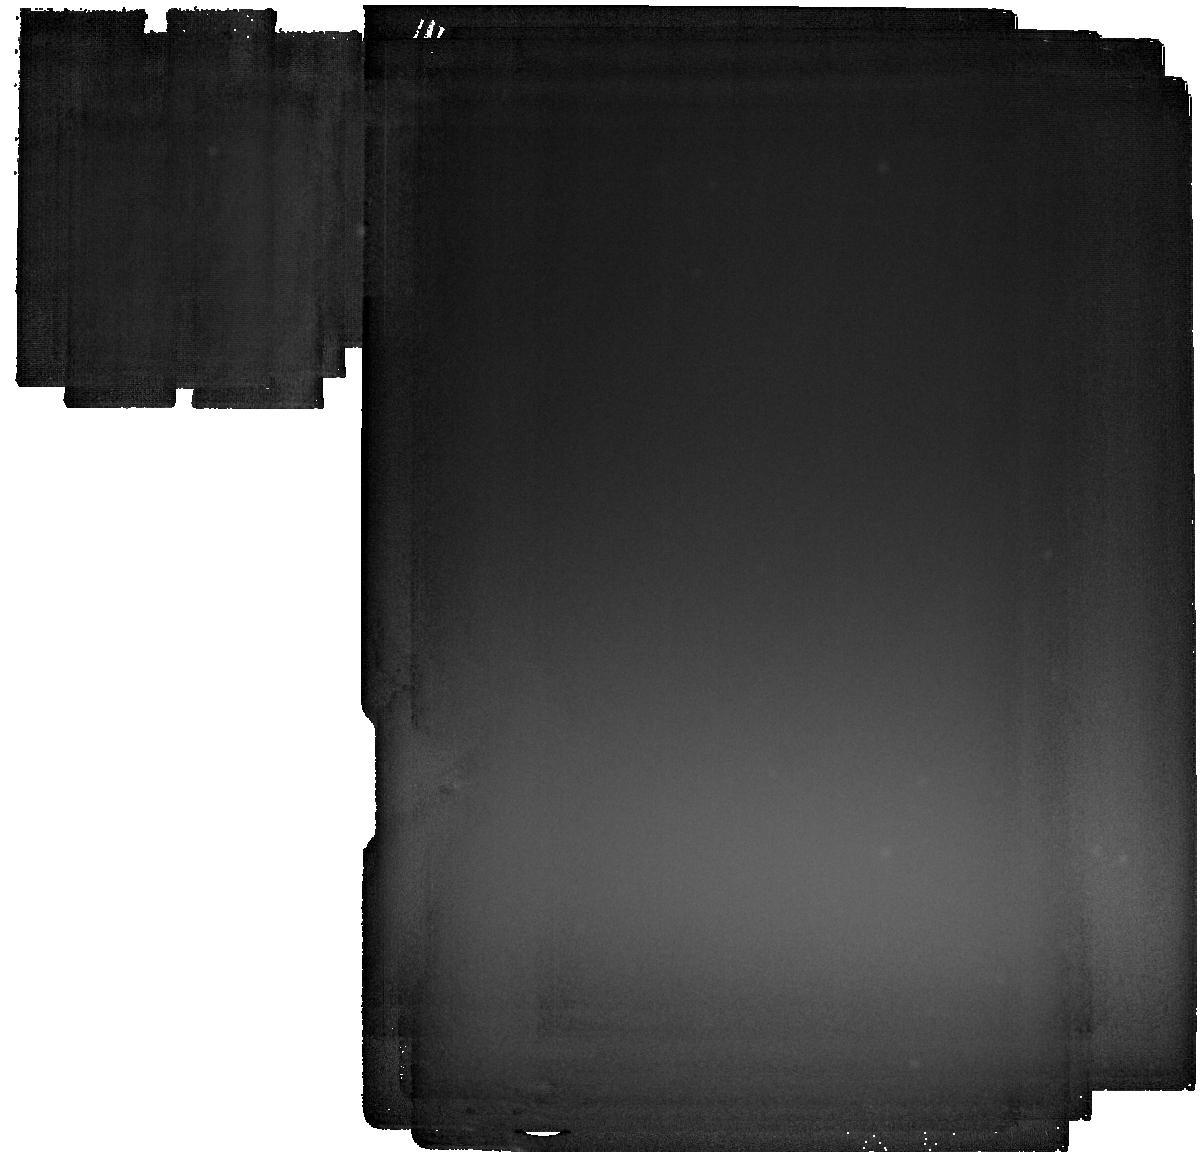
Target: XTEJ1118+480
Instrument: MIRI
Filter: F2550W
Exposure: 35 min
Observation ID: jw03832-o002_t002_miri_f2550w

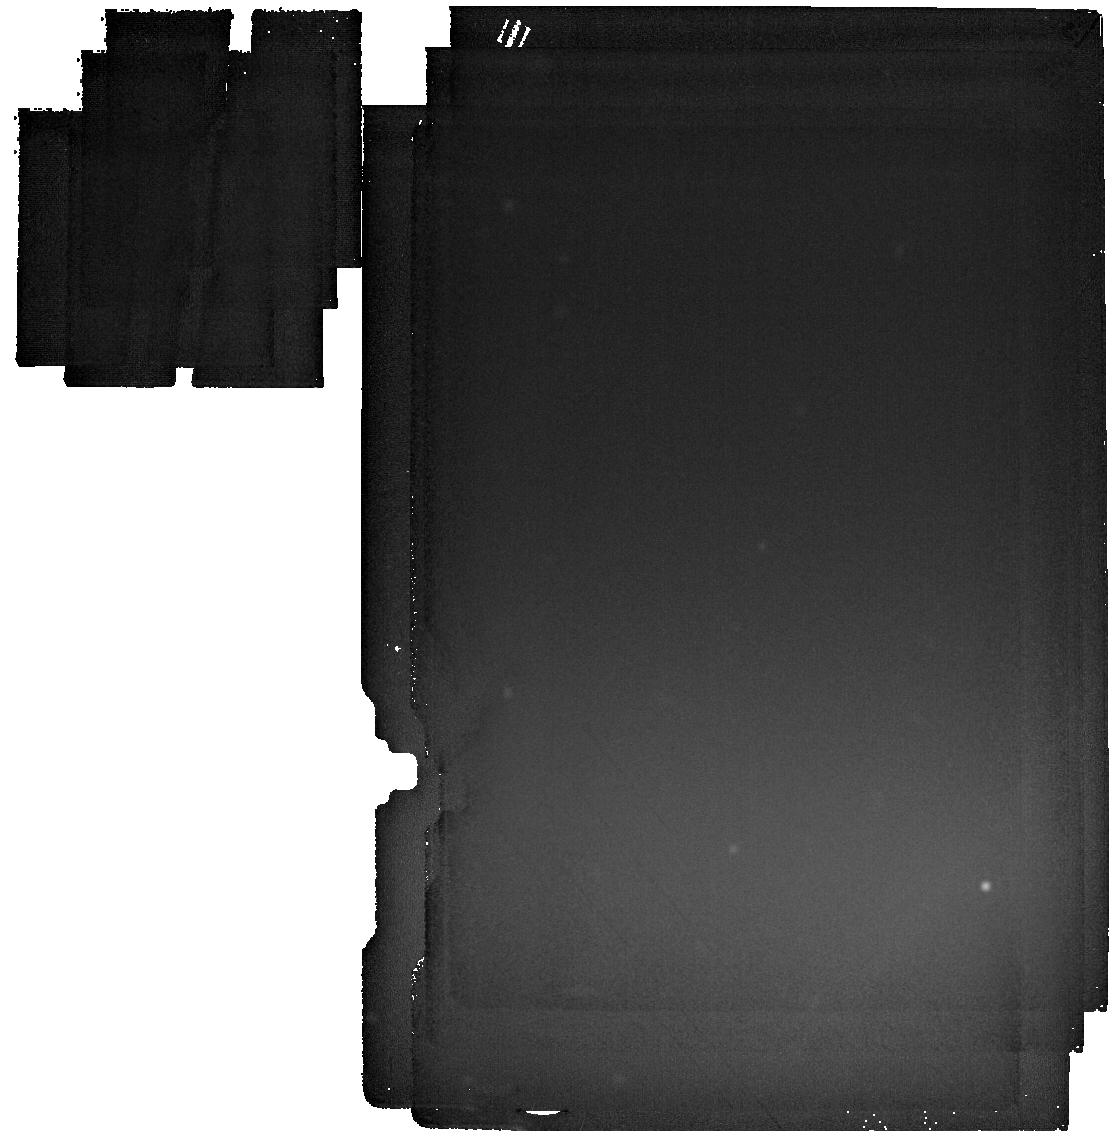
Target: A0620-00
Instrument: MIRI
Filter: F2550W
Exposure: 14 min
Observation ID: jw03832-o001_t001_miri_f2550w

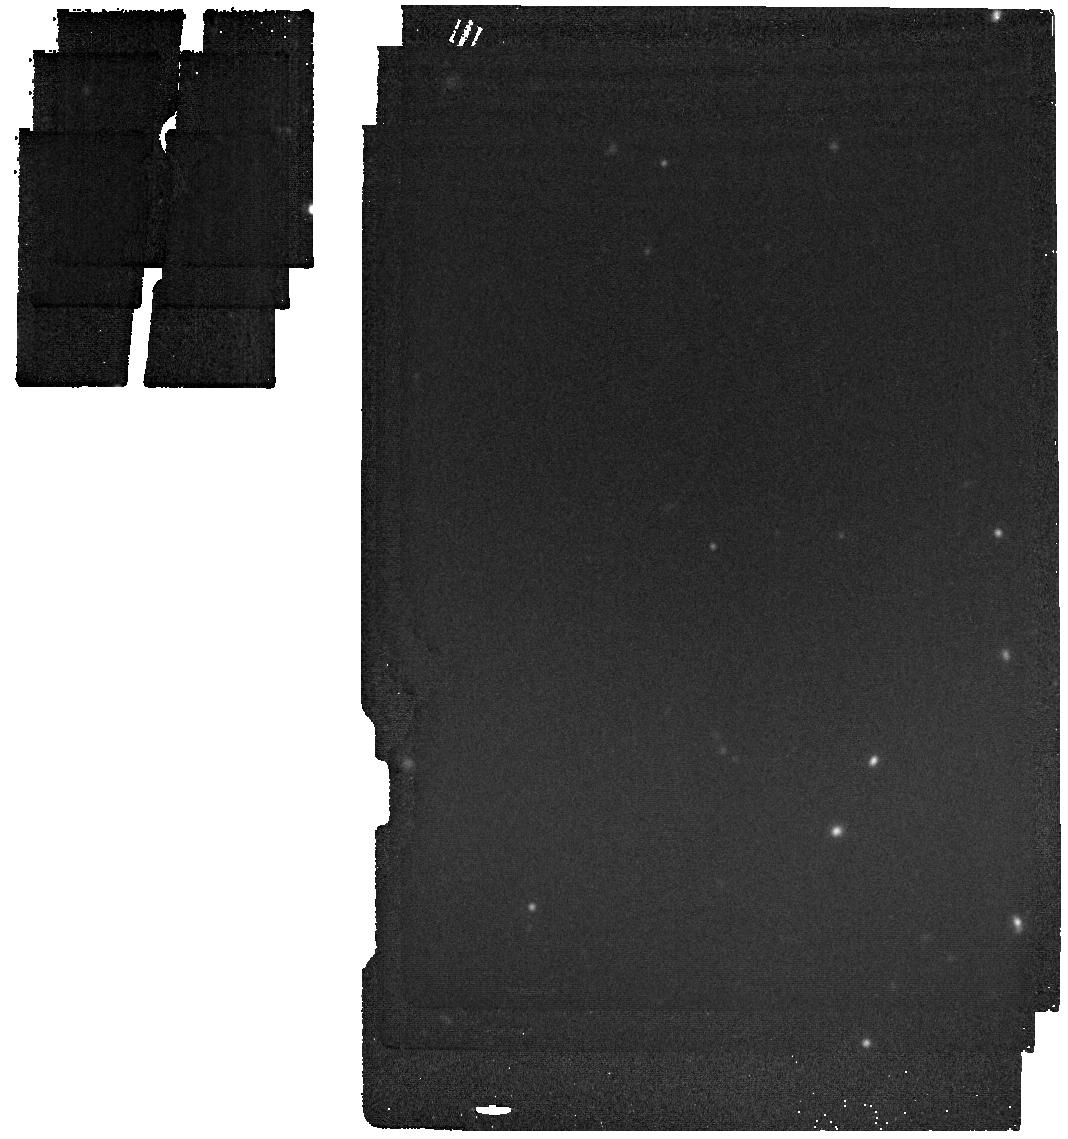
Target: XTEJ1118+480
Instrument: MIRI
Filter: F1800W
Exposure: 4 min
Observation ID: jw03832-o002_t002_miri_f1800w

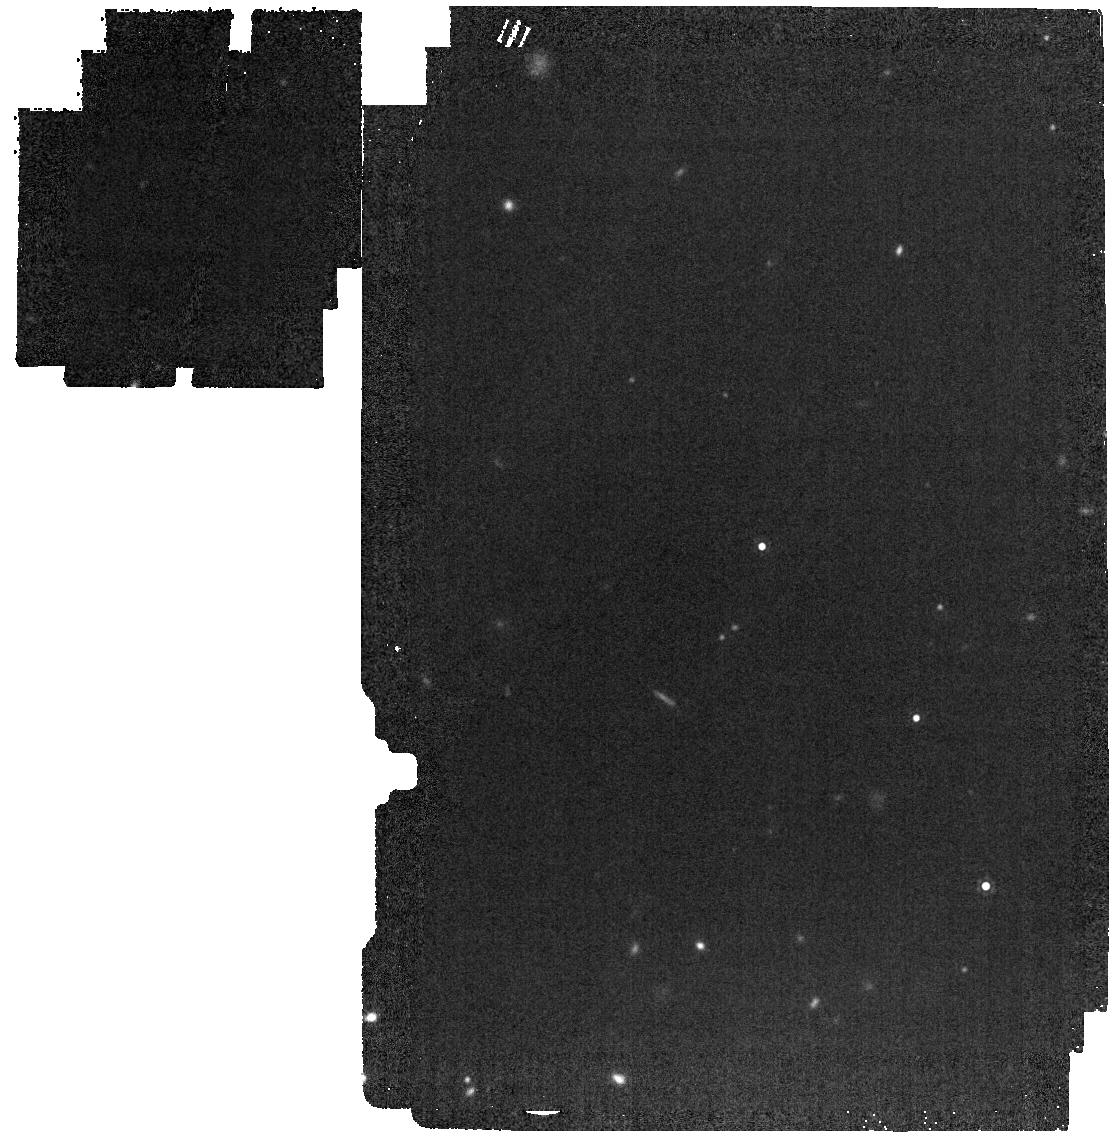
Target: A0620-00
Instrument: MIRI
Filter: F1500W
Exposure: 1 min
Observation ID: jw03832-o001_t001_miri_f1500w

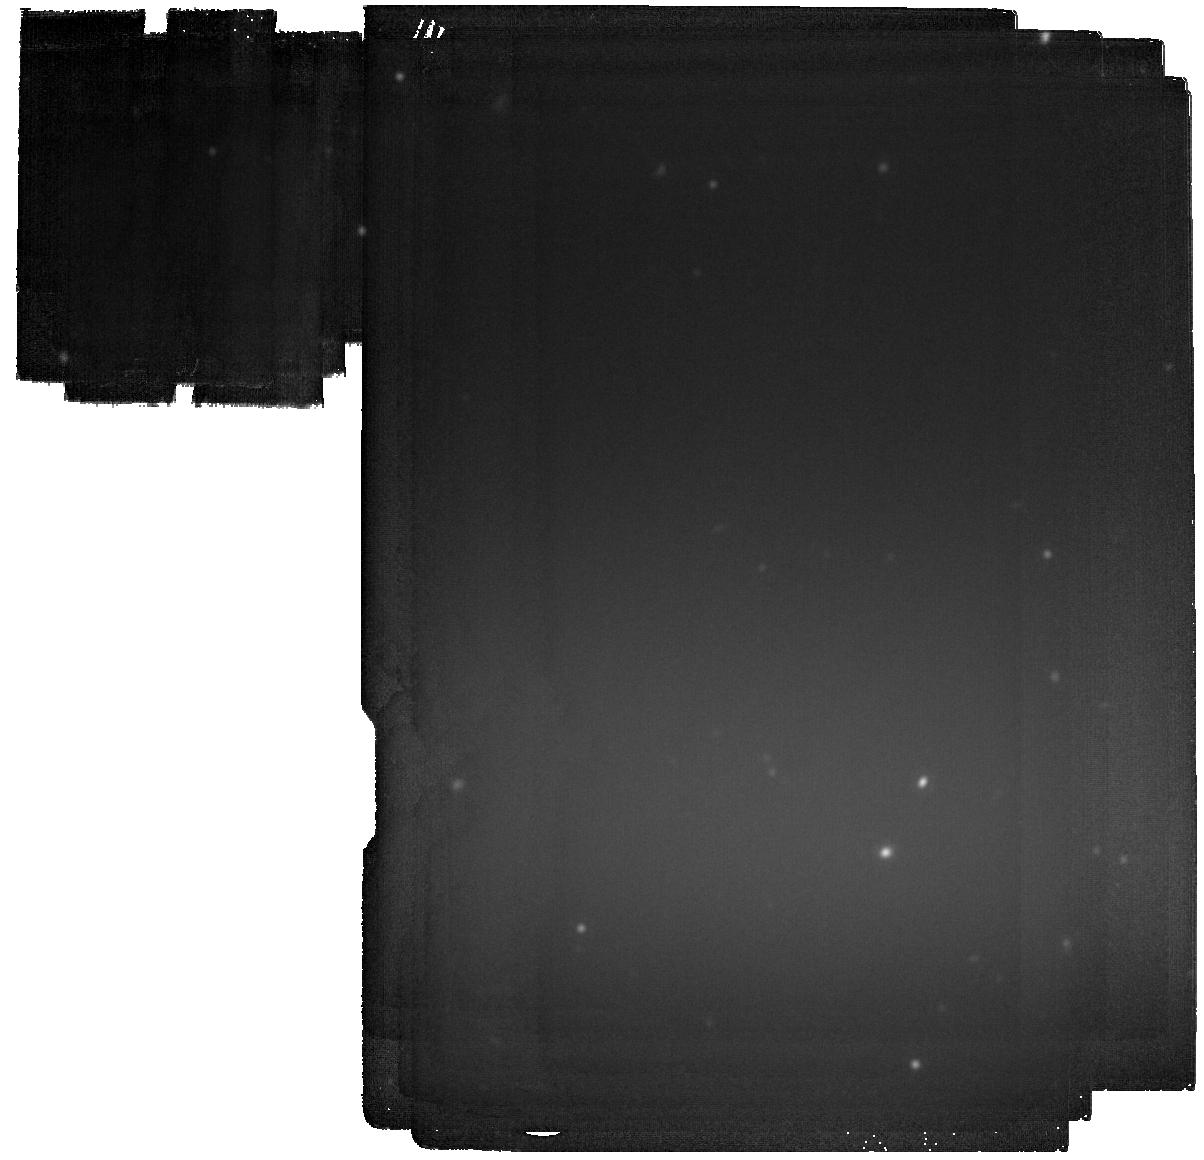
Target: XTEJ1118+480
Instrument: MIRI
Filter: F2100W
Exposure: 16 min
Observation ID: jw03832-o002_t002_miri_f2100w

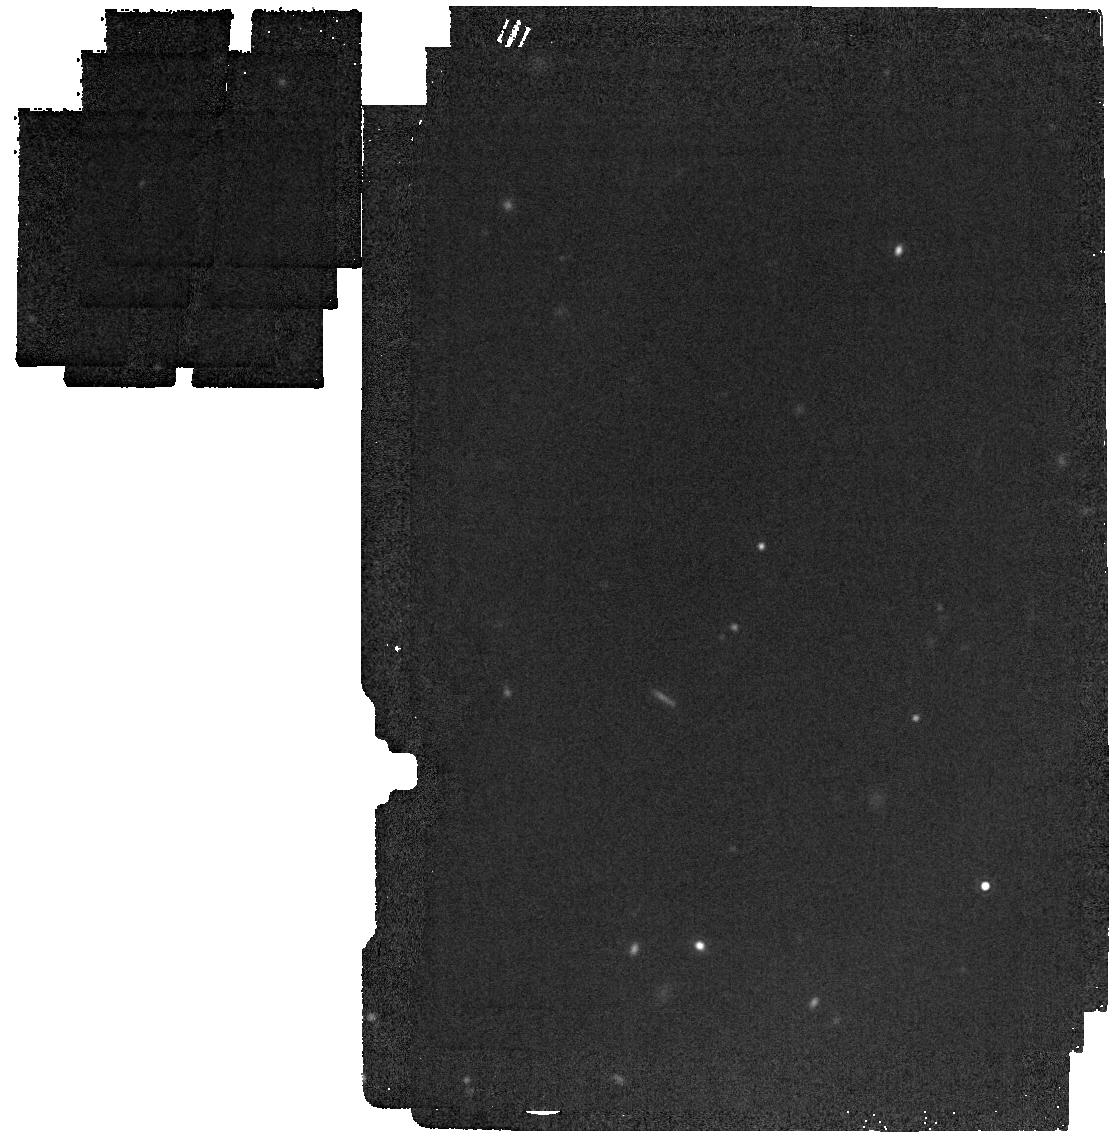
Target: A0620-00
Instrument: MIRI
Filter: F1800W
Exposure: 1 min
Observation ID: jw03832-o001_t001_miri_f1800w

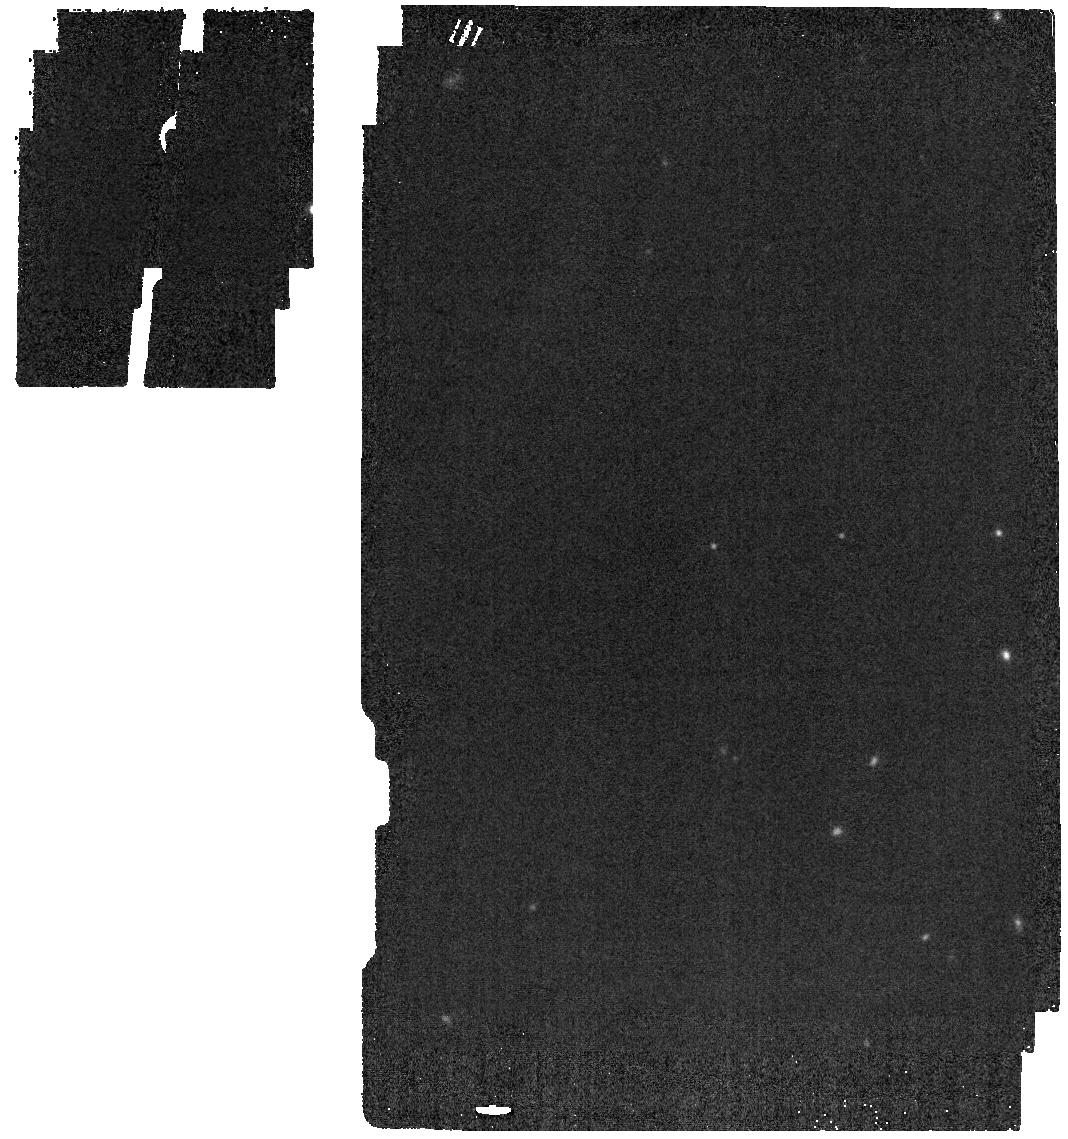
Target: XTEJ1118+480
Instrument: MIRI
Filter: F1500W
Exposure: 1 min
Observation ID: jw03832-o002_t002_miri_f1500w

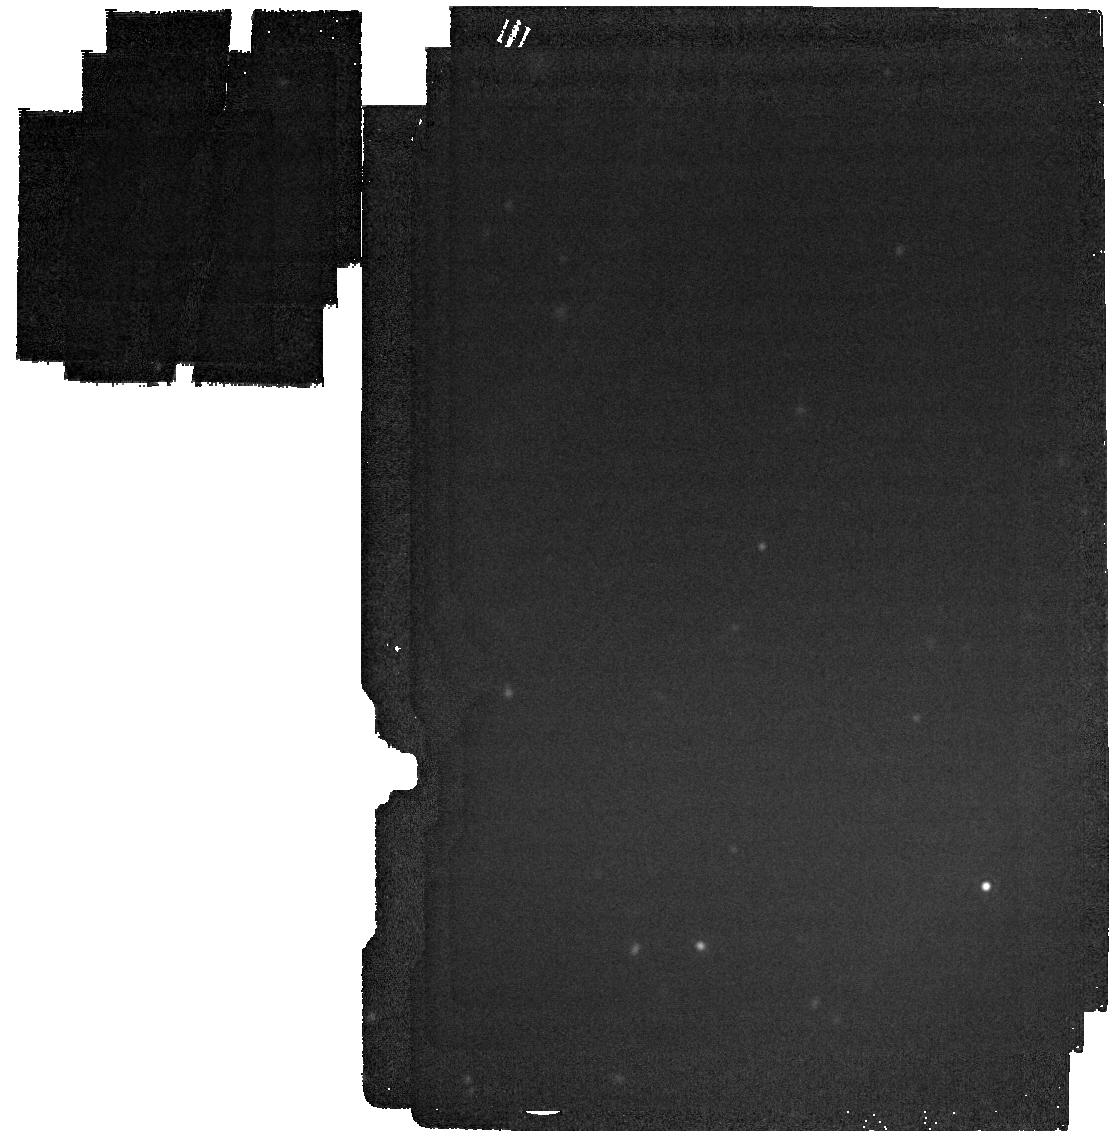
Target: A0620-00
Instrument: MIRI
Filter: F2100W
Exposure: 1 min
Observation ID: jw03832-o001_t001_miri_f2100w

QUIESCENT BLACK HOLE X-RAY BINARIES IN THE MID-IR: RELATIVISTIC JET OR CIRCUMBINARY DISK? (PI: Gallo, Elena)

JWST offers the opportunity to solve a long-standing puzzle about the nature of the mid-IR emission from quiescent Galactic black hole X-ray binaries, i.e., systems with X-ray luminosities well below 1E-4 times their Eddington limit, L_Edd. Spitzer IRAC/MIPS observations of two prototypical such systems, 1A 0620-00 and XTE J1118+480 (1E-9 and 1E-9 L_Edd, respectively) detected clear evidence for mid-IR excess emission above the donor star photosphere spectra. The large error bars at 8 and 24 micron allow for radically different interpretations of this excess emission; either partially self-absorbed synchrotron emission from a relativistic jet, or, thermal emission from circumbinary material that reprocesses the light of the donor star. This GO program aims to leverage the superior sensitivity of JWST/MIRI to ascertain the physical nature of the mid-IR excess seen by Spitzer. If the circumbinary disk scenario proves to be correct, it may even account for the unusually large orbital decay rates of these systems. Either interpretation would have important consequences for our understating of how the jet power scales with accretion rate – a critical question across the black hole mass scale.